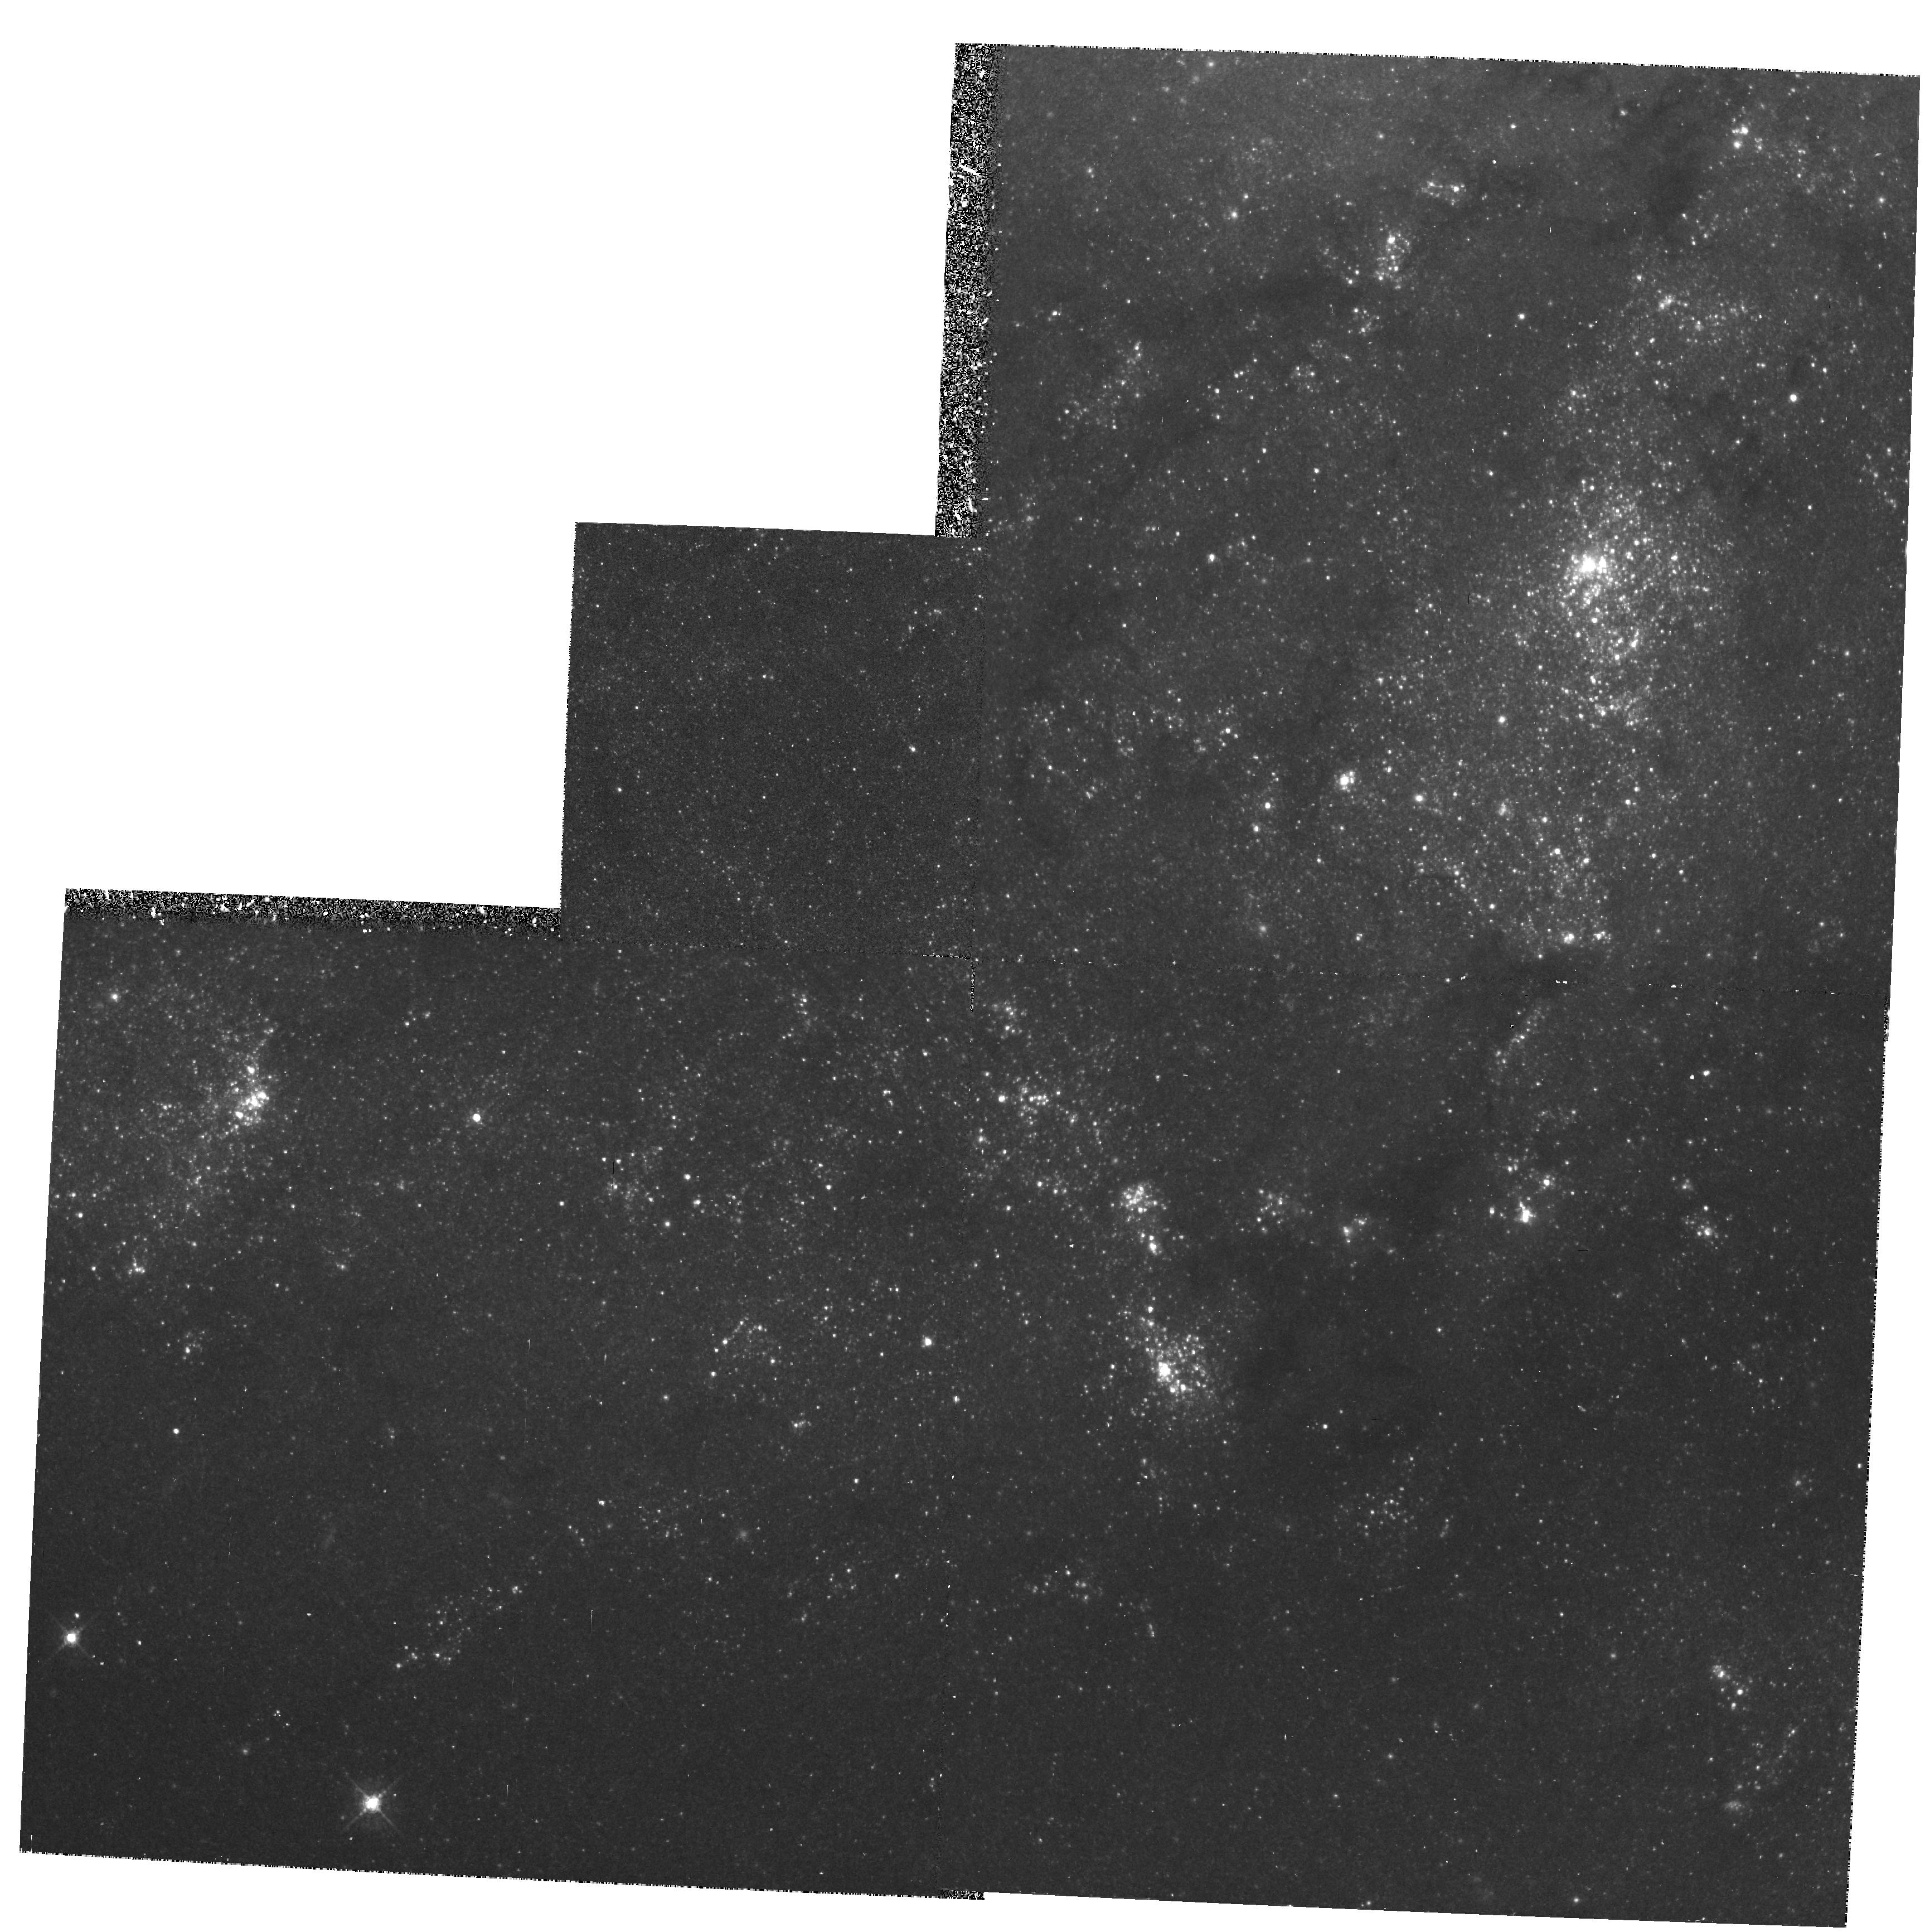
Target: M101-OUTER-A
Instrument: WFPC2/PC
Filter: F547M
Exposure: 1.1 h
Observation ID: hst_5210_03_wfpc2_pc_f547m_u24z03

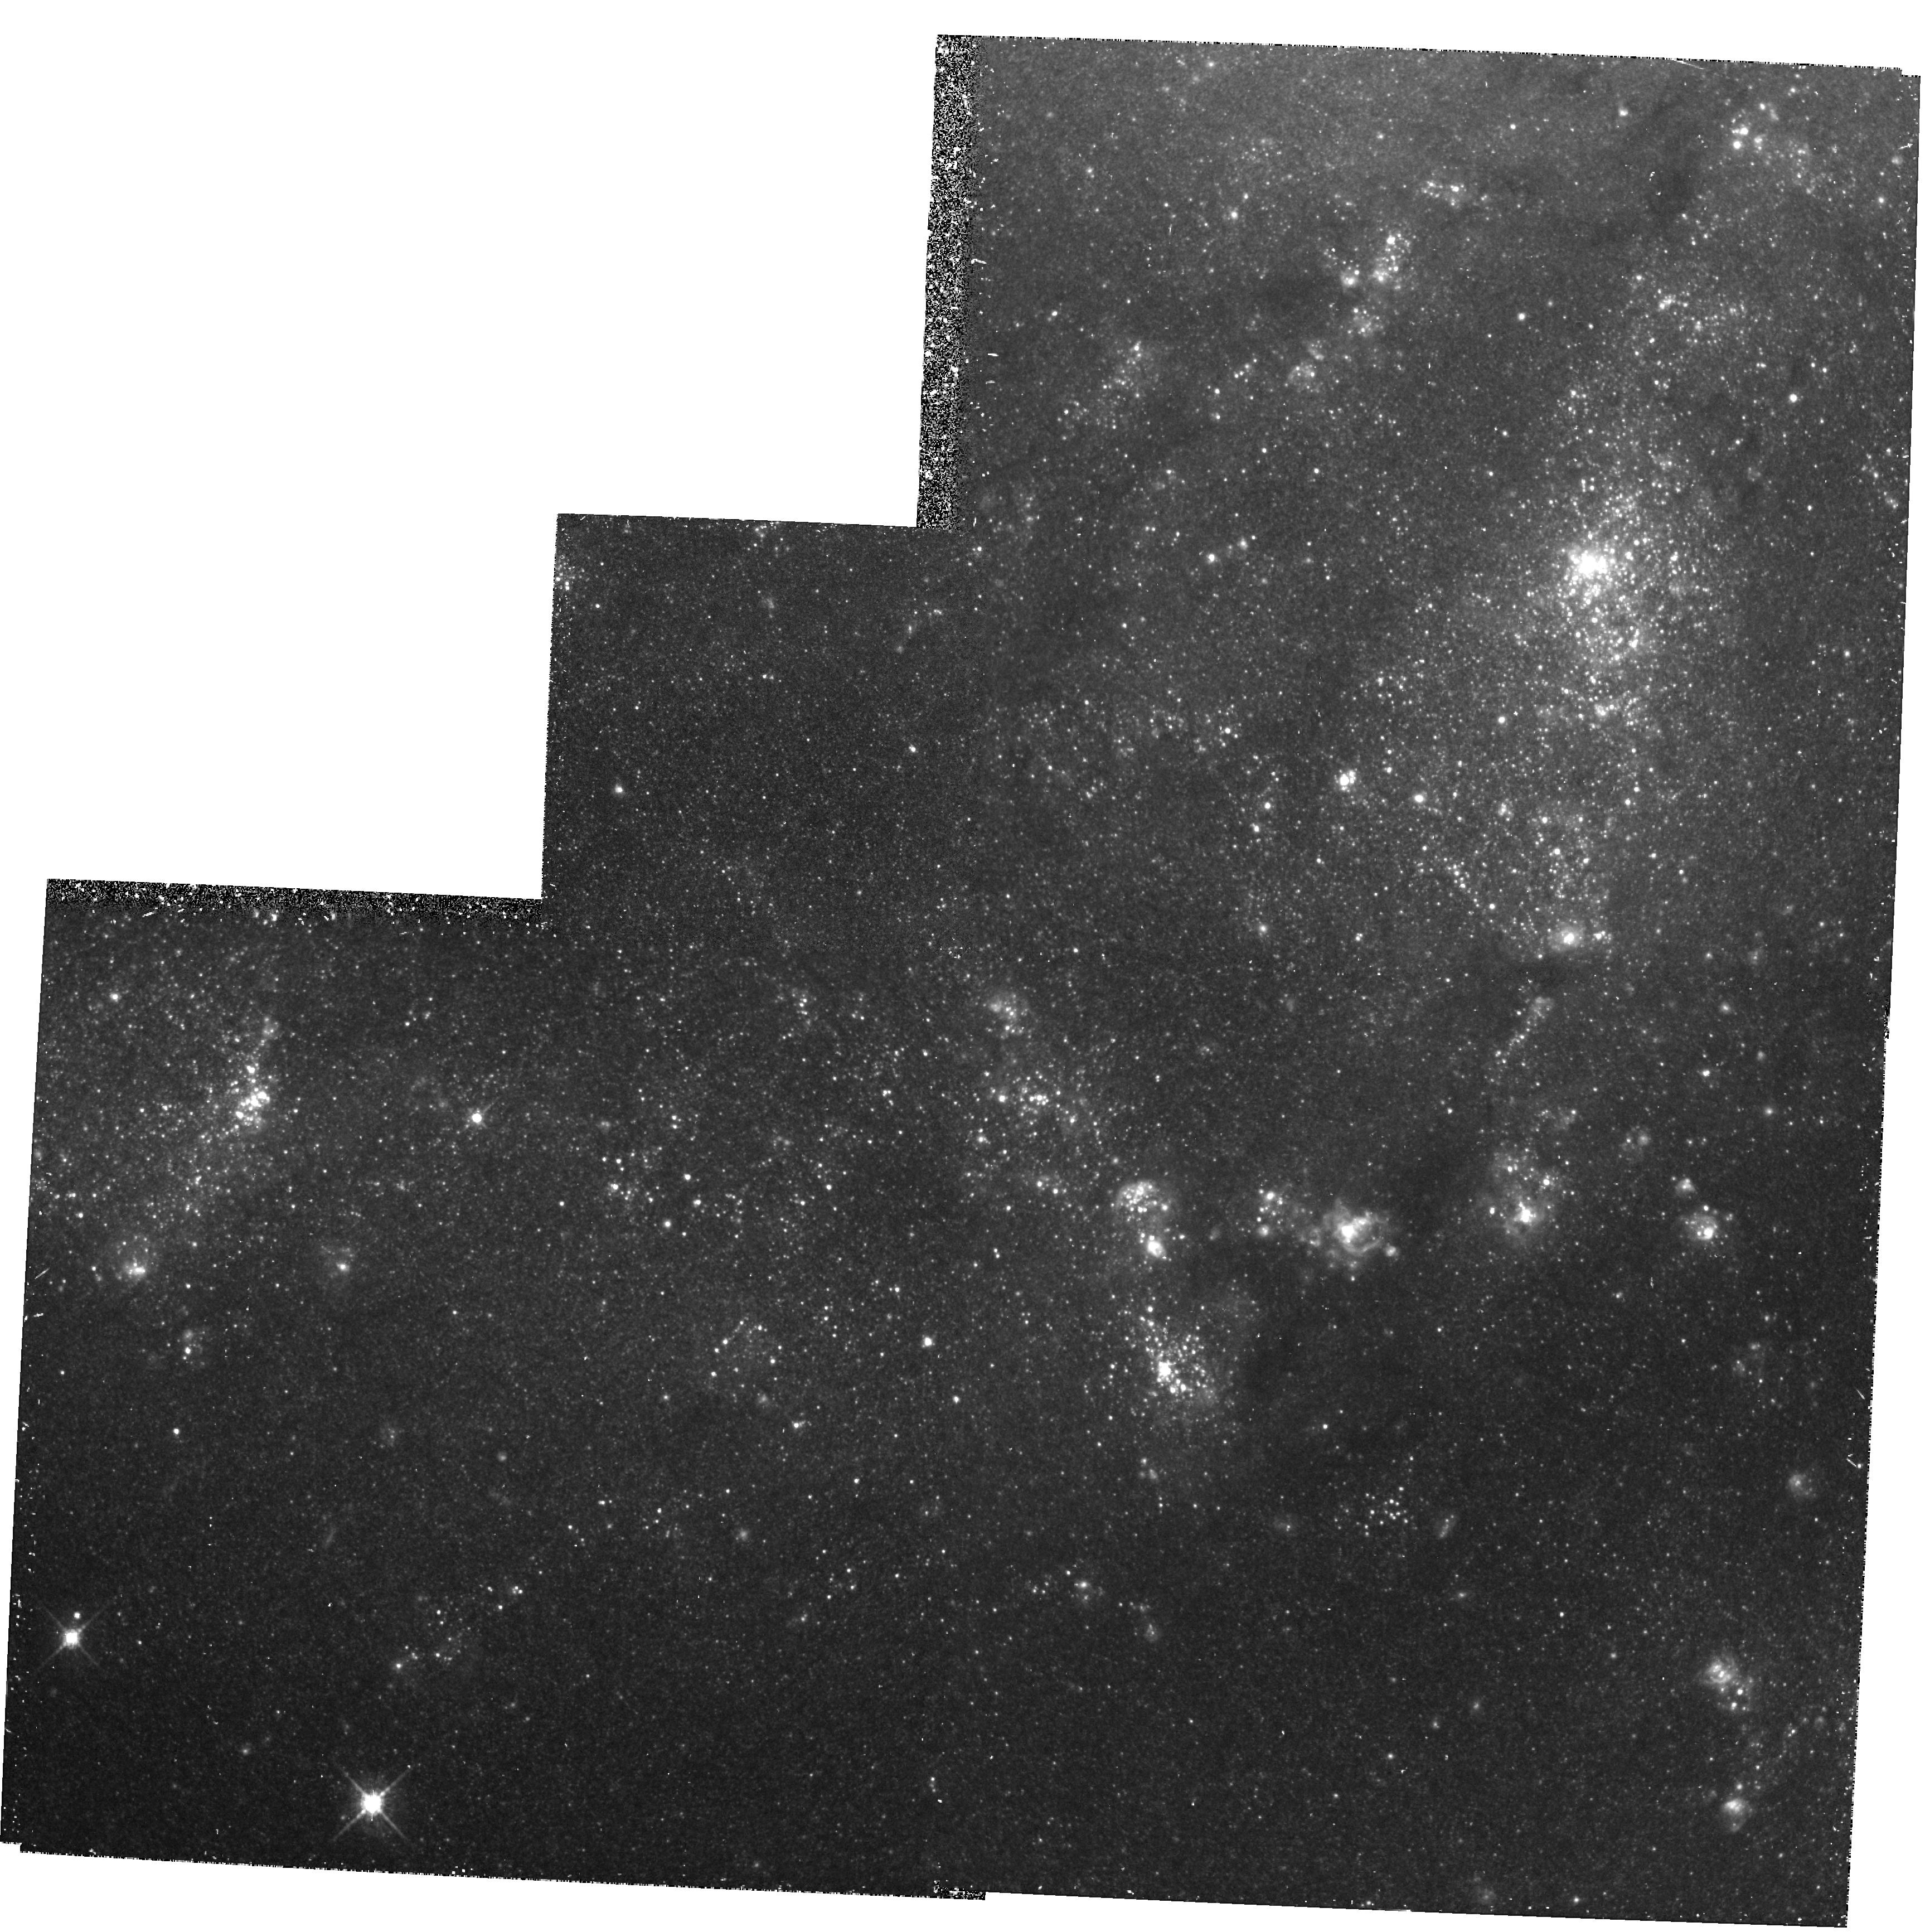
Target: M101-OUTER-A
Instrument: WFPC2/PC
Filter: F675W
Exposure: 1.1 h
Observation ID: hst_5210_03_wfpc2_pc_f675w_u24z03

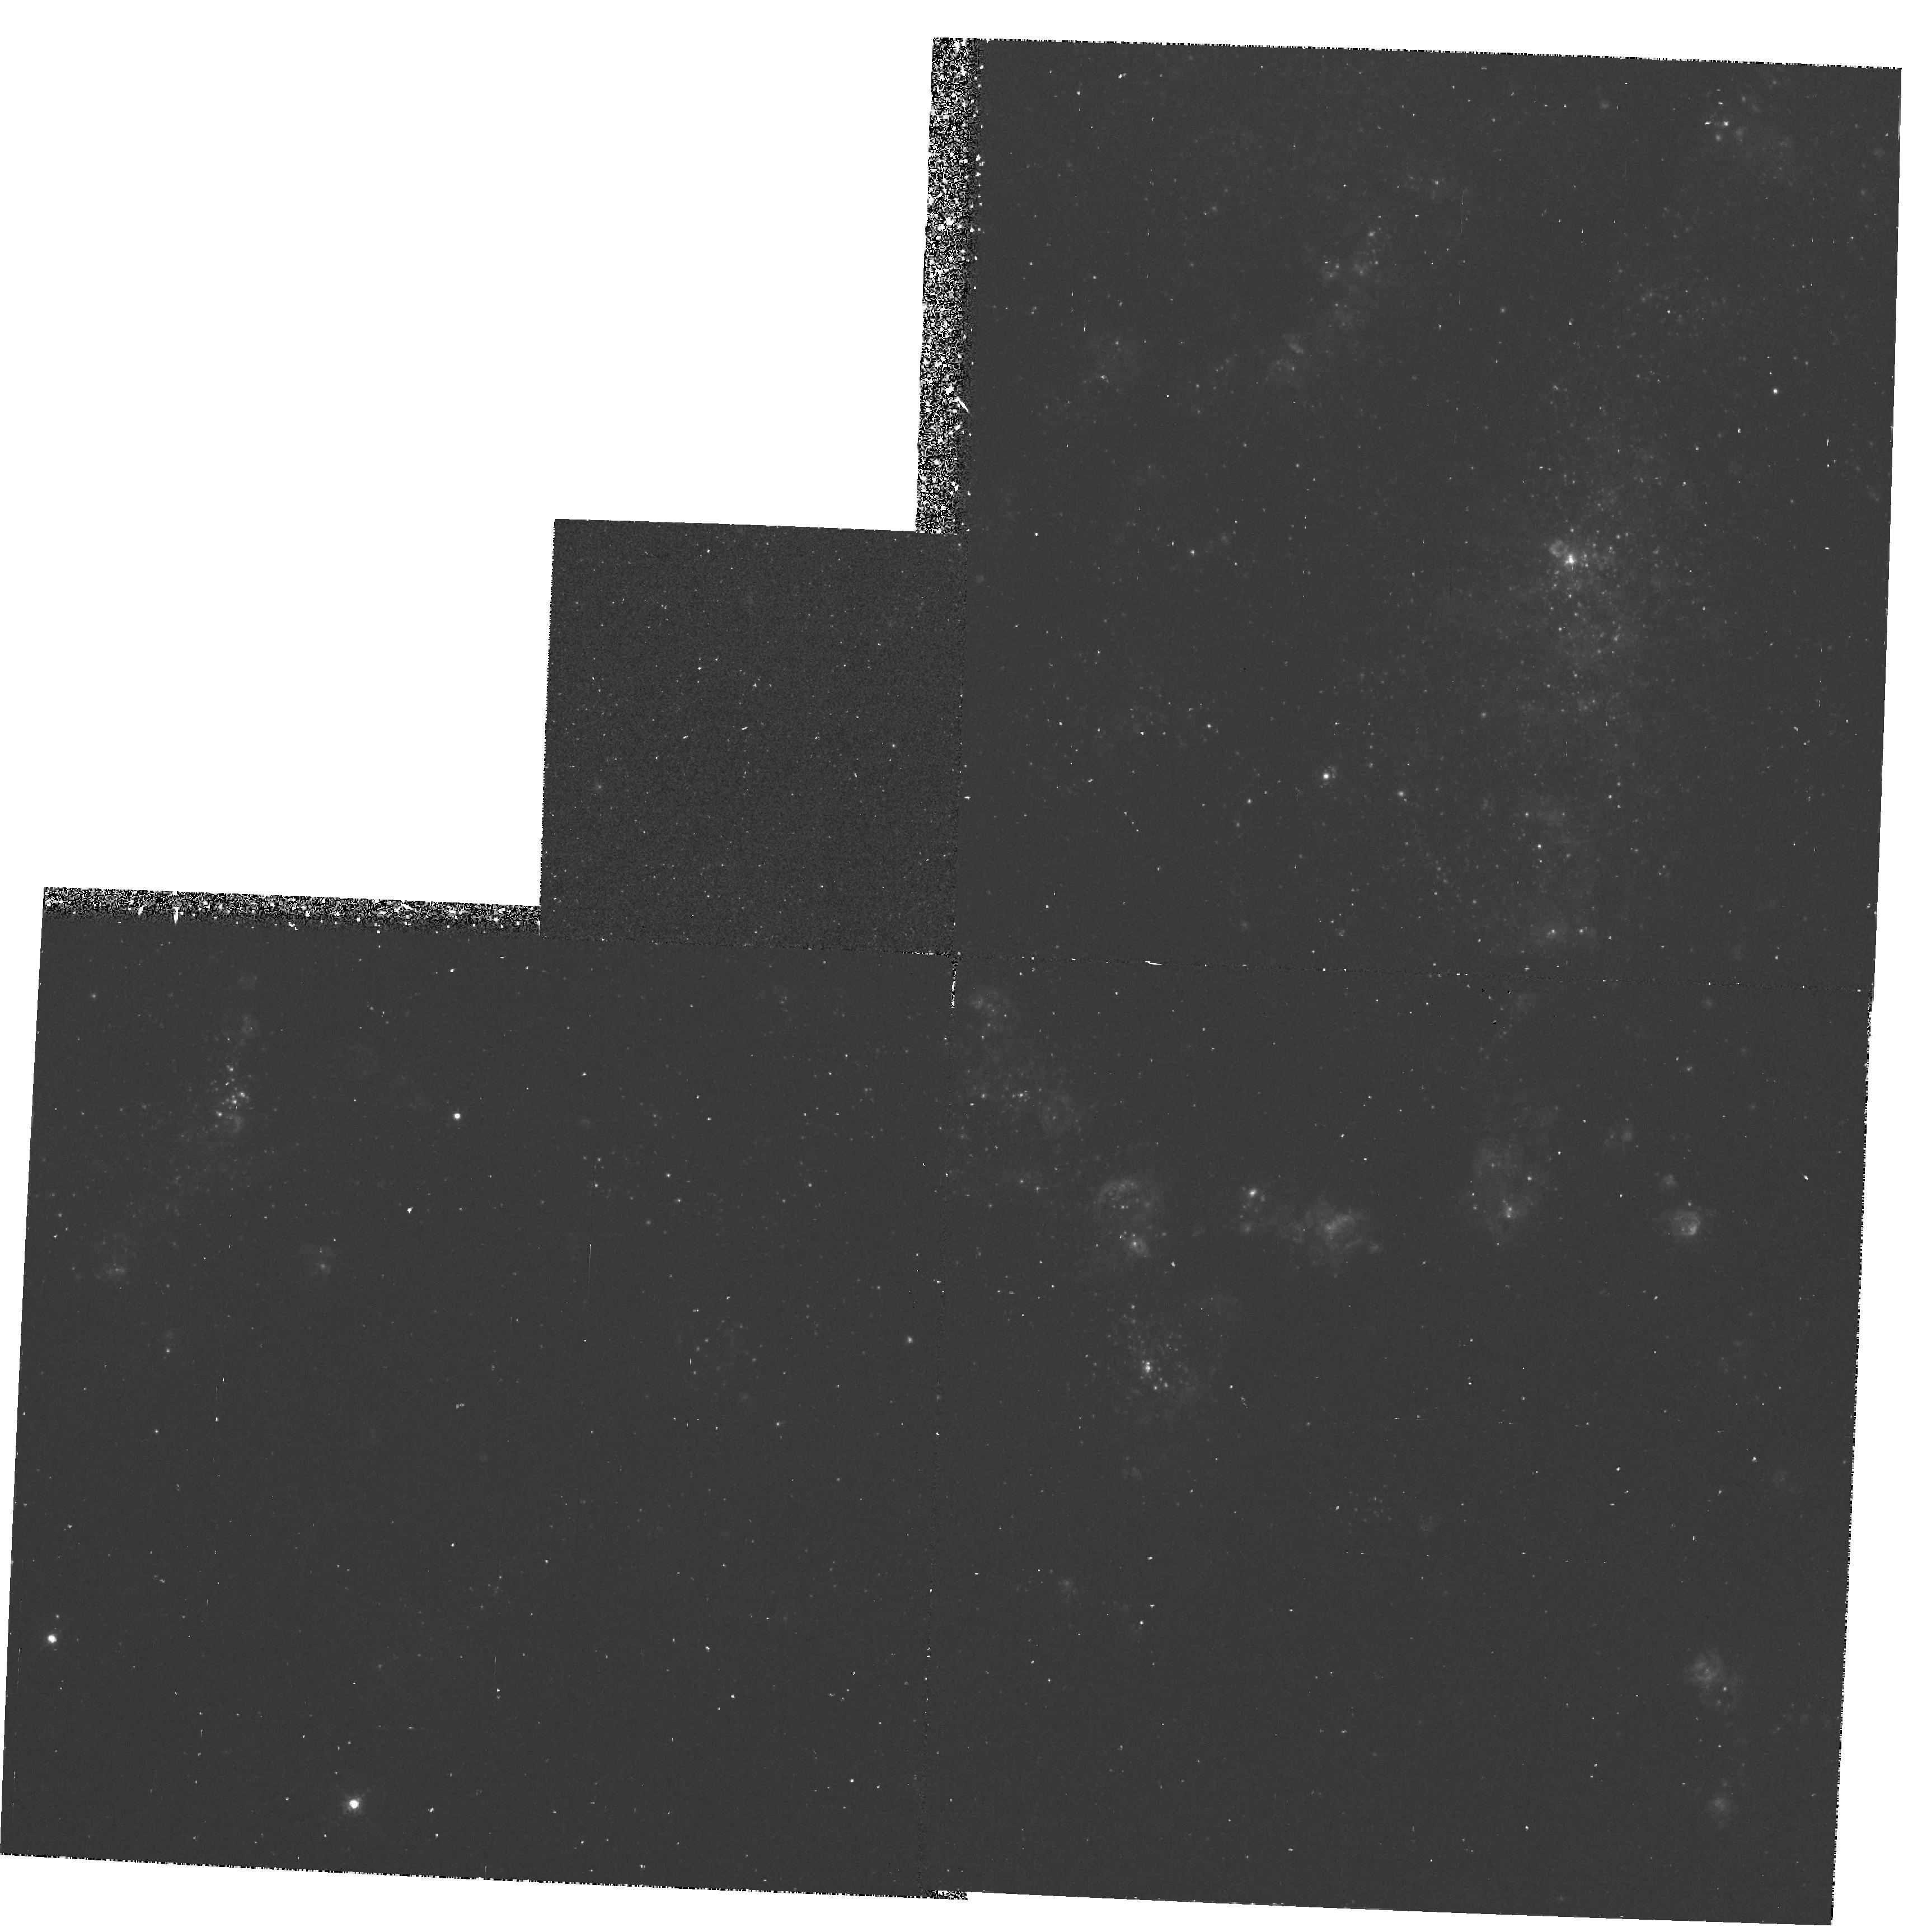
Target: M101-OUTER-A
Instrument: WFPC2/PC
Filter: F673N
Exposure: 1.1 h
Observation ID: hst_5210_01_wfpc2_pc_f673n_u24z01

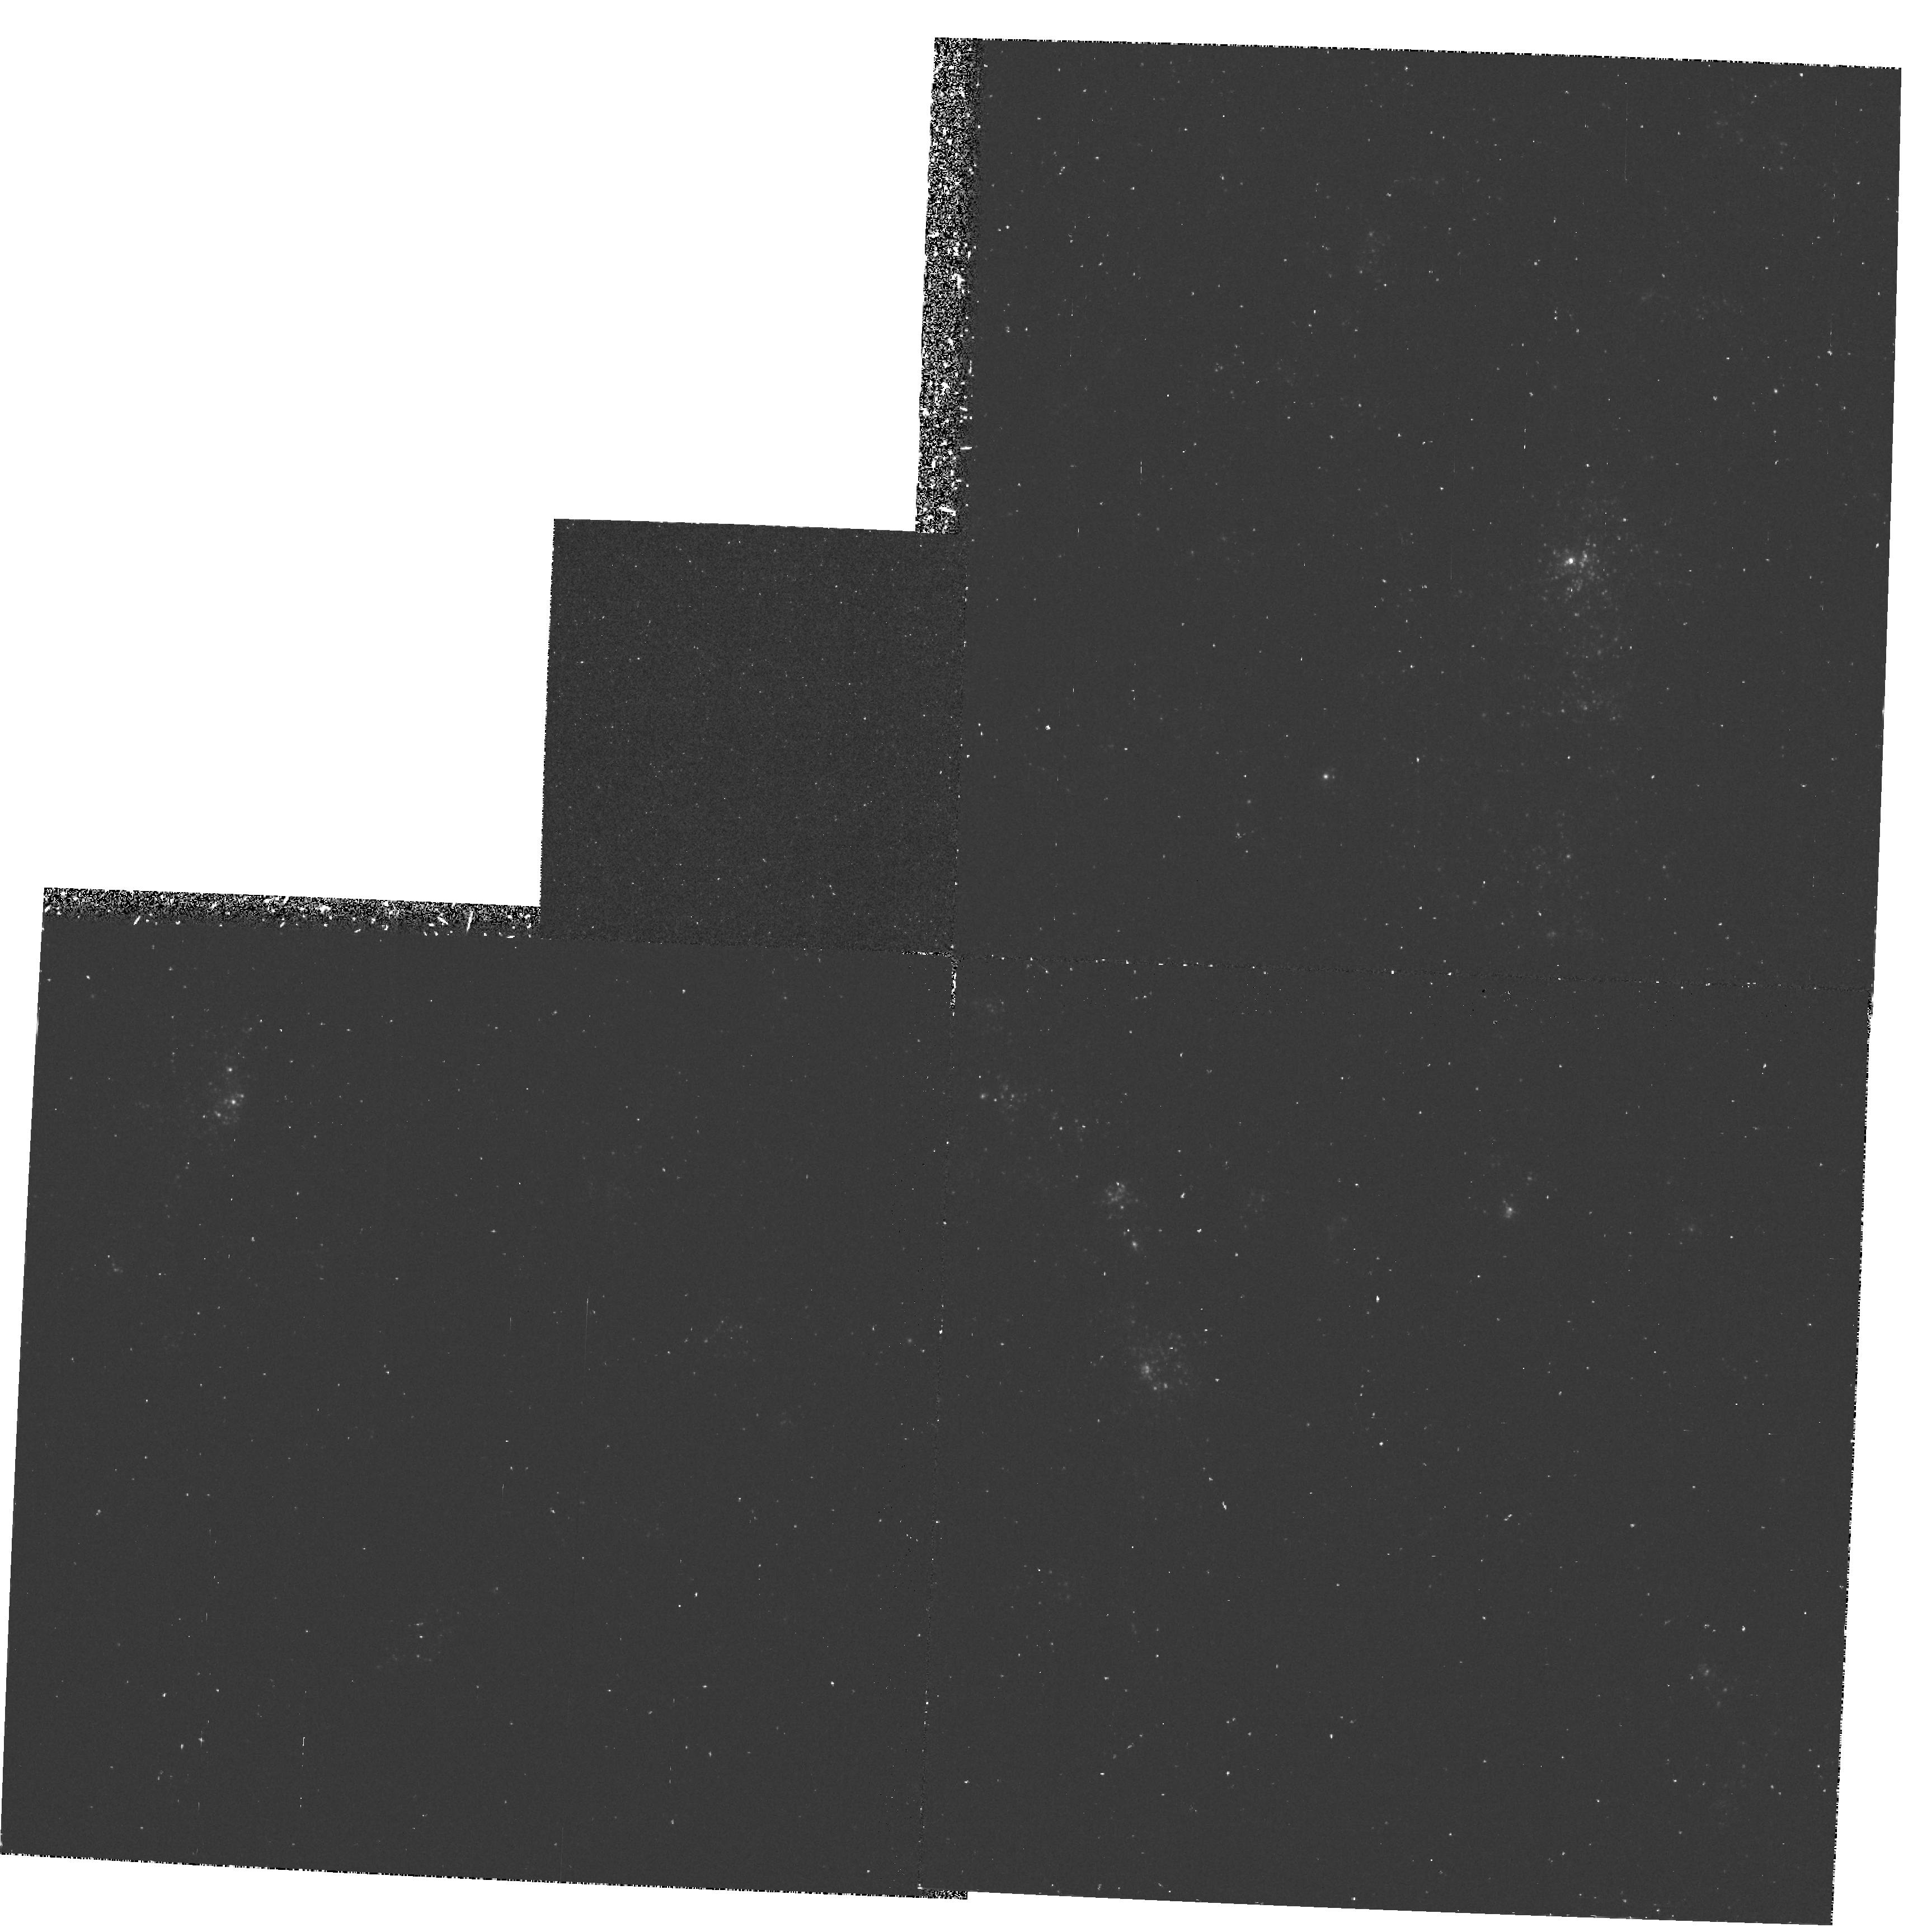
Target: M101-OUTER-A
Instrument: WFPC2/PC
Filter: F255W
Exposure: 1.1 h
Observation ID: hst_5210_02_wfpc2_pc_f255w_u24z02

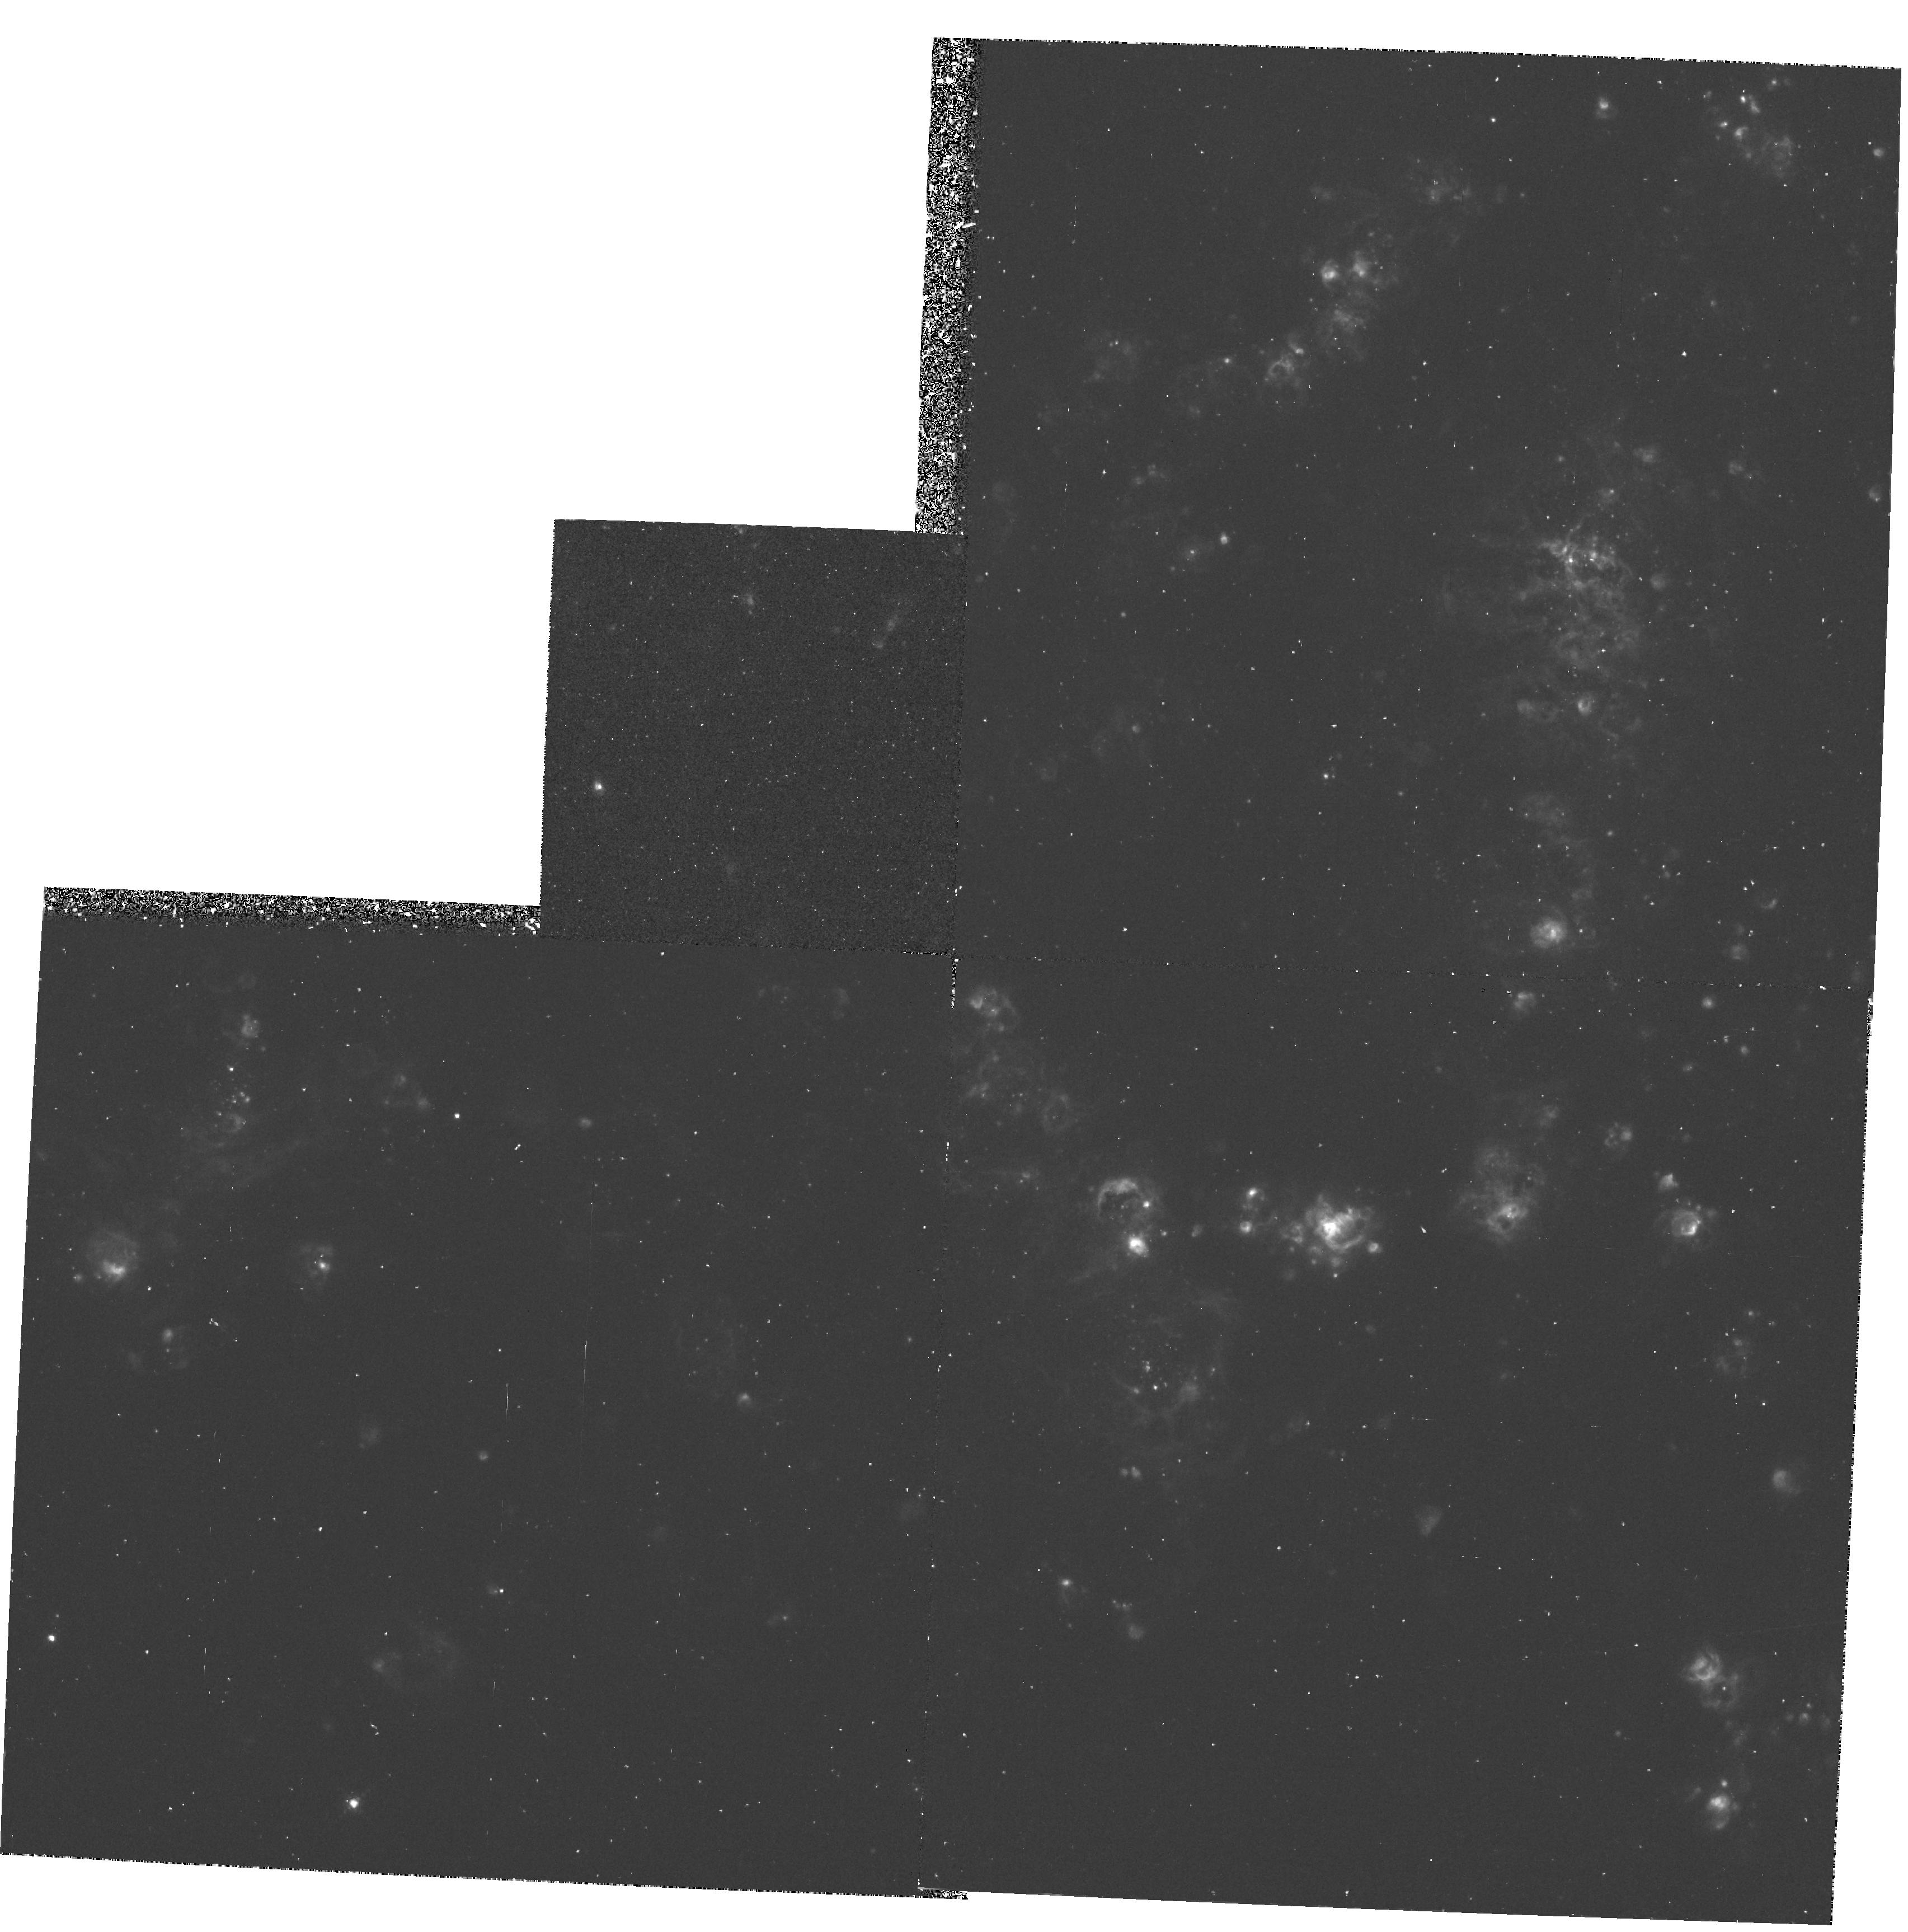
Target: M101-OUTER-A
Instrument: WFPC2/PC
Filter: F656N
Exposure: 1.1 h
Observation ID: hst_5210_02_wfpc2_pc_f656n_u24z02

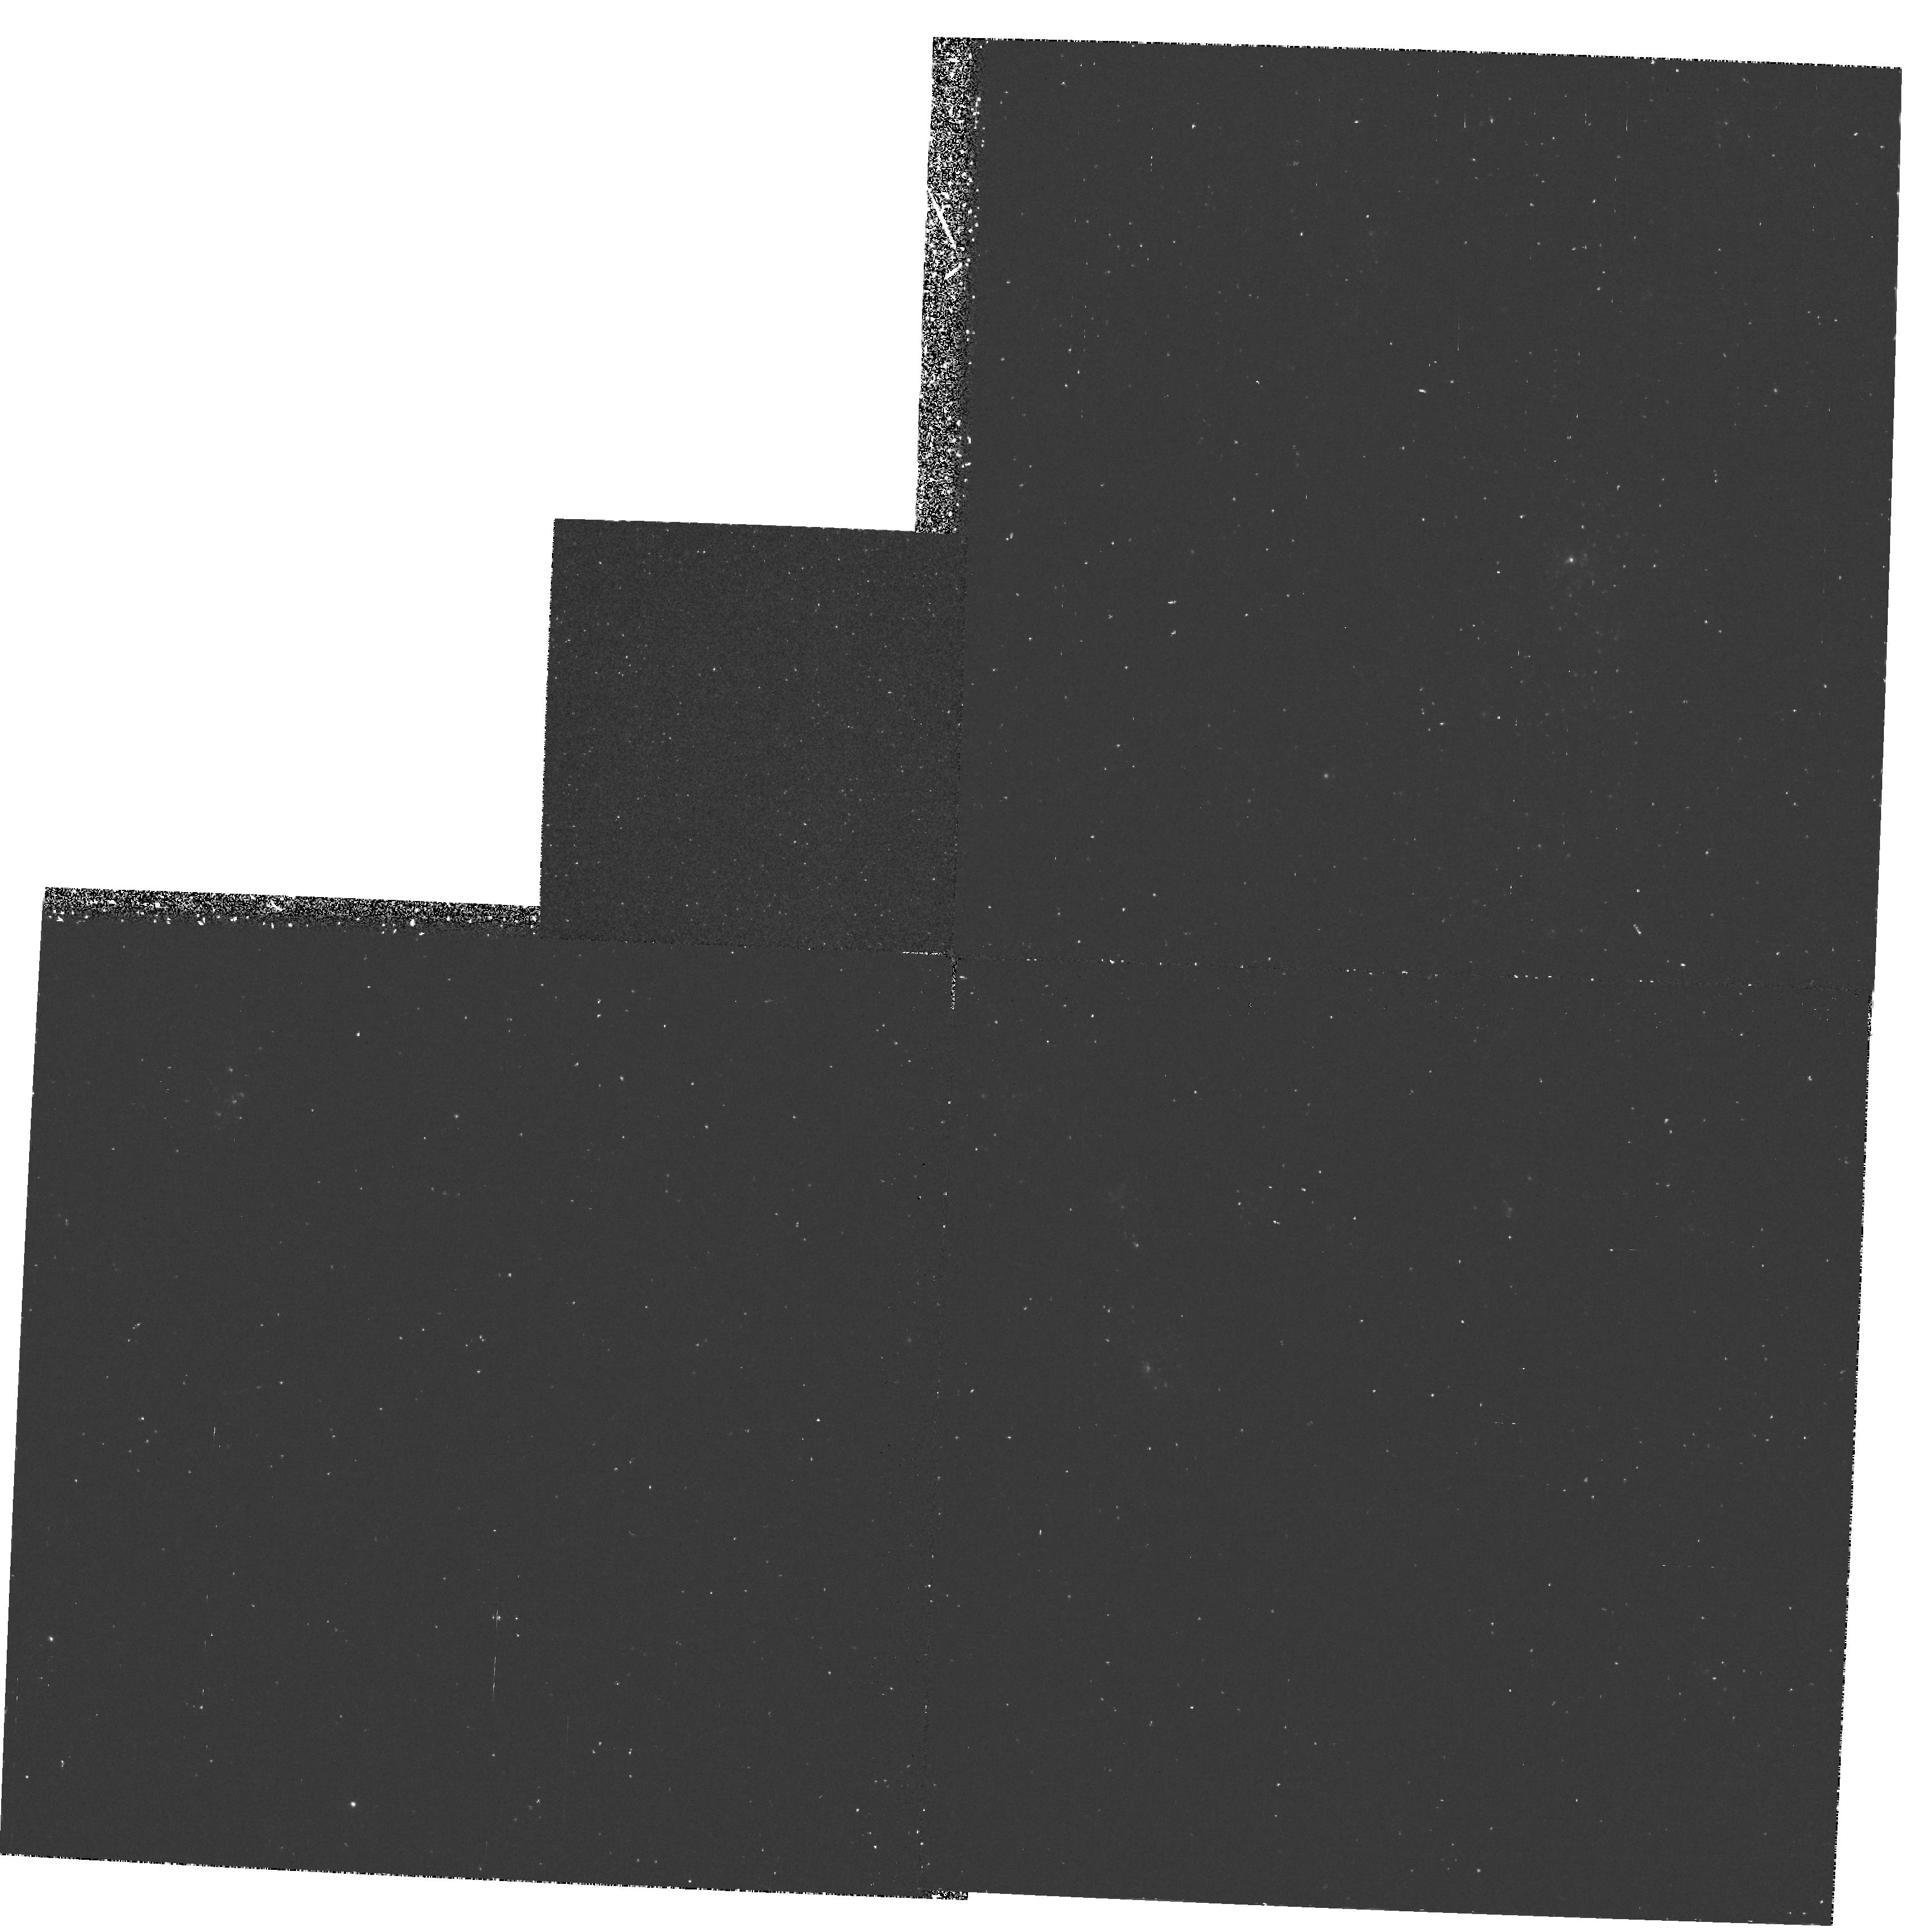
Target: M101-OUTER-A
Instrument: WFPC2/PC
Filter: F469N
Exposure: 1.1 h
Observation ID: hst_5210_04_wfpc2_pc_f469n_u24z04

EXTRAGALACTIC H II REGIONS AND THE INTERSTELLAR MEDIUM (PI: Trauger, John)

Studies of extragalactic H~II regions are important for two reasons. First, access to an unbiased sample of H~II regions in a variety of environments is essential if we are to understand the range of observable properties these objects can have, and the physical processes underlying those properties. In addition, work on extragalactic H~II regions serves as a cornerstone to the study of the structure and evolution of galaxies. Diagnostic line ratios and fluxes are important for understanding star formation, and provide a unique look at the chemical composition, energetics, and structure of the star formation environment as a function of position within a galaxy. Ionizing radiation leaking from H~II regions is also the most plausible source of ionization for the ubiquitous warm diffuse phase of the ISM. In this program we will use the high spatial resolution of the HST to investigate the structure and stellar content of both inner and outer disk H~II regions in the giant spiral M~101.